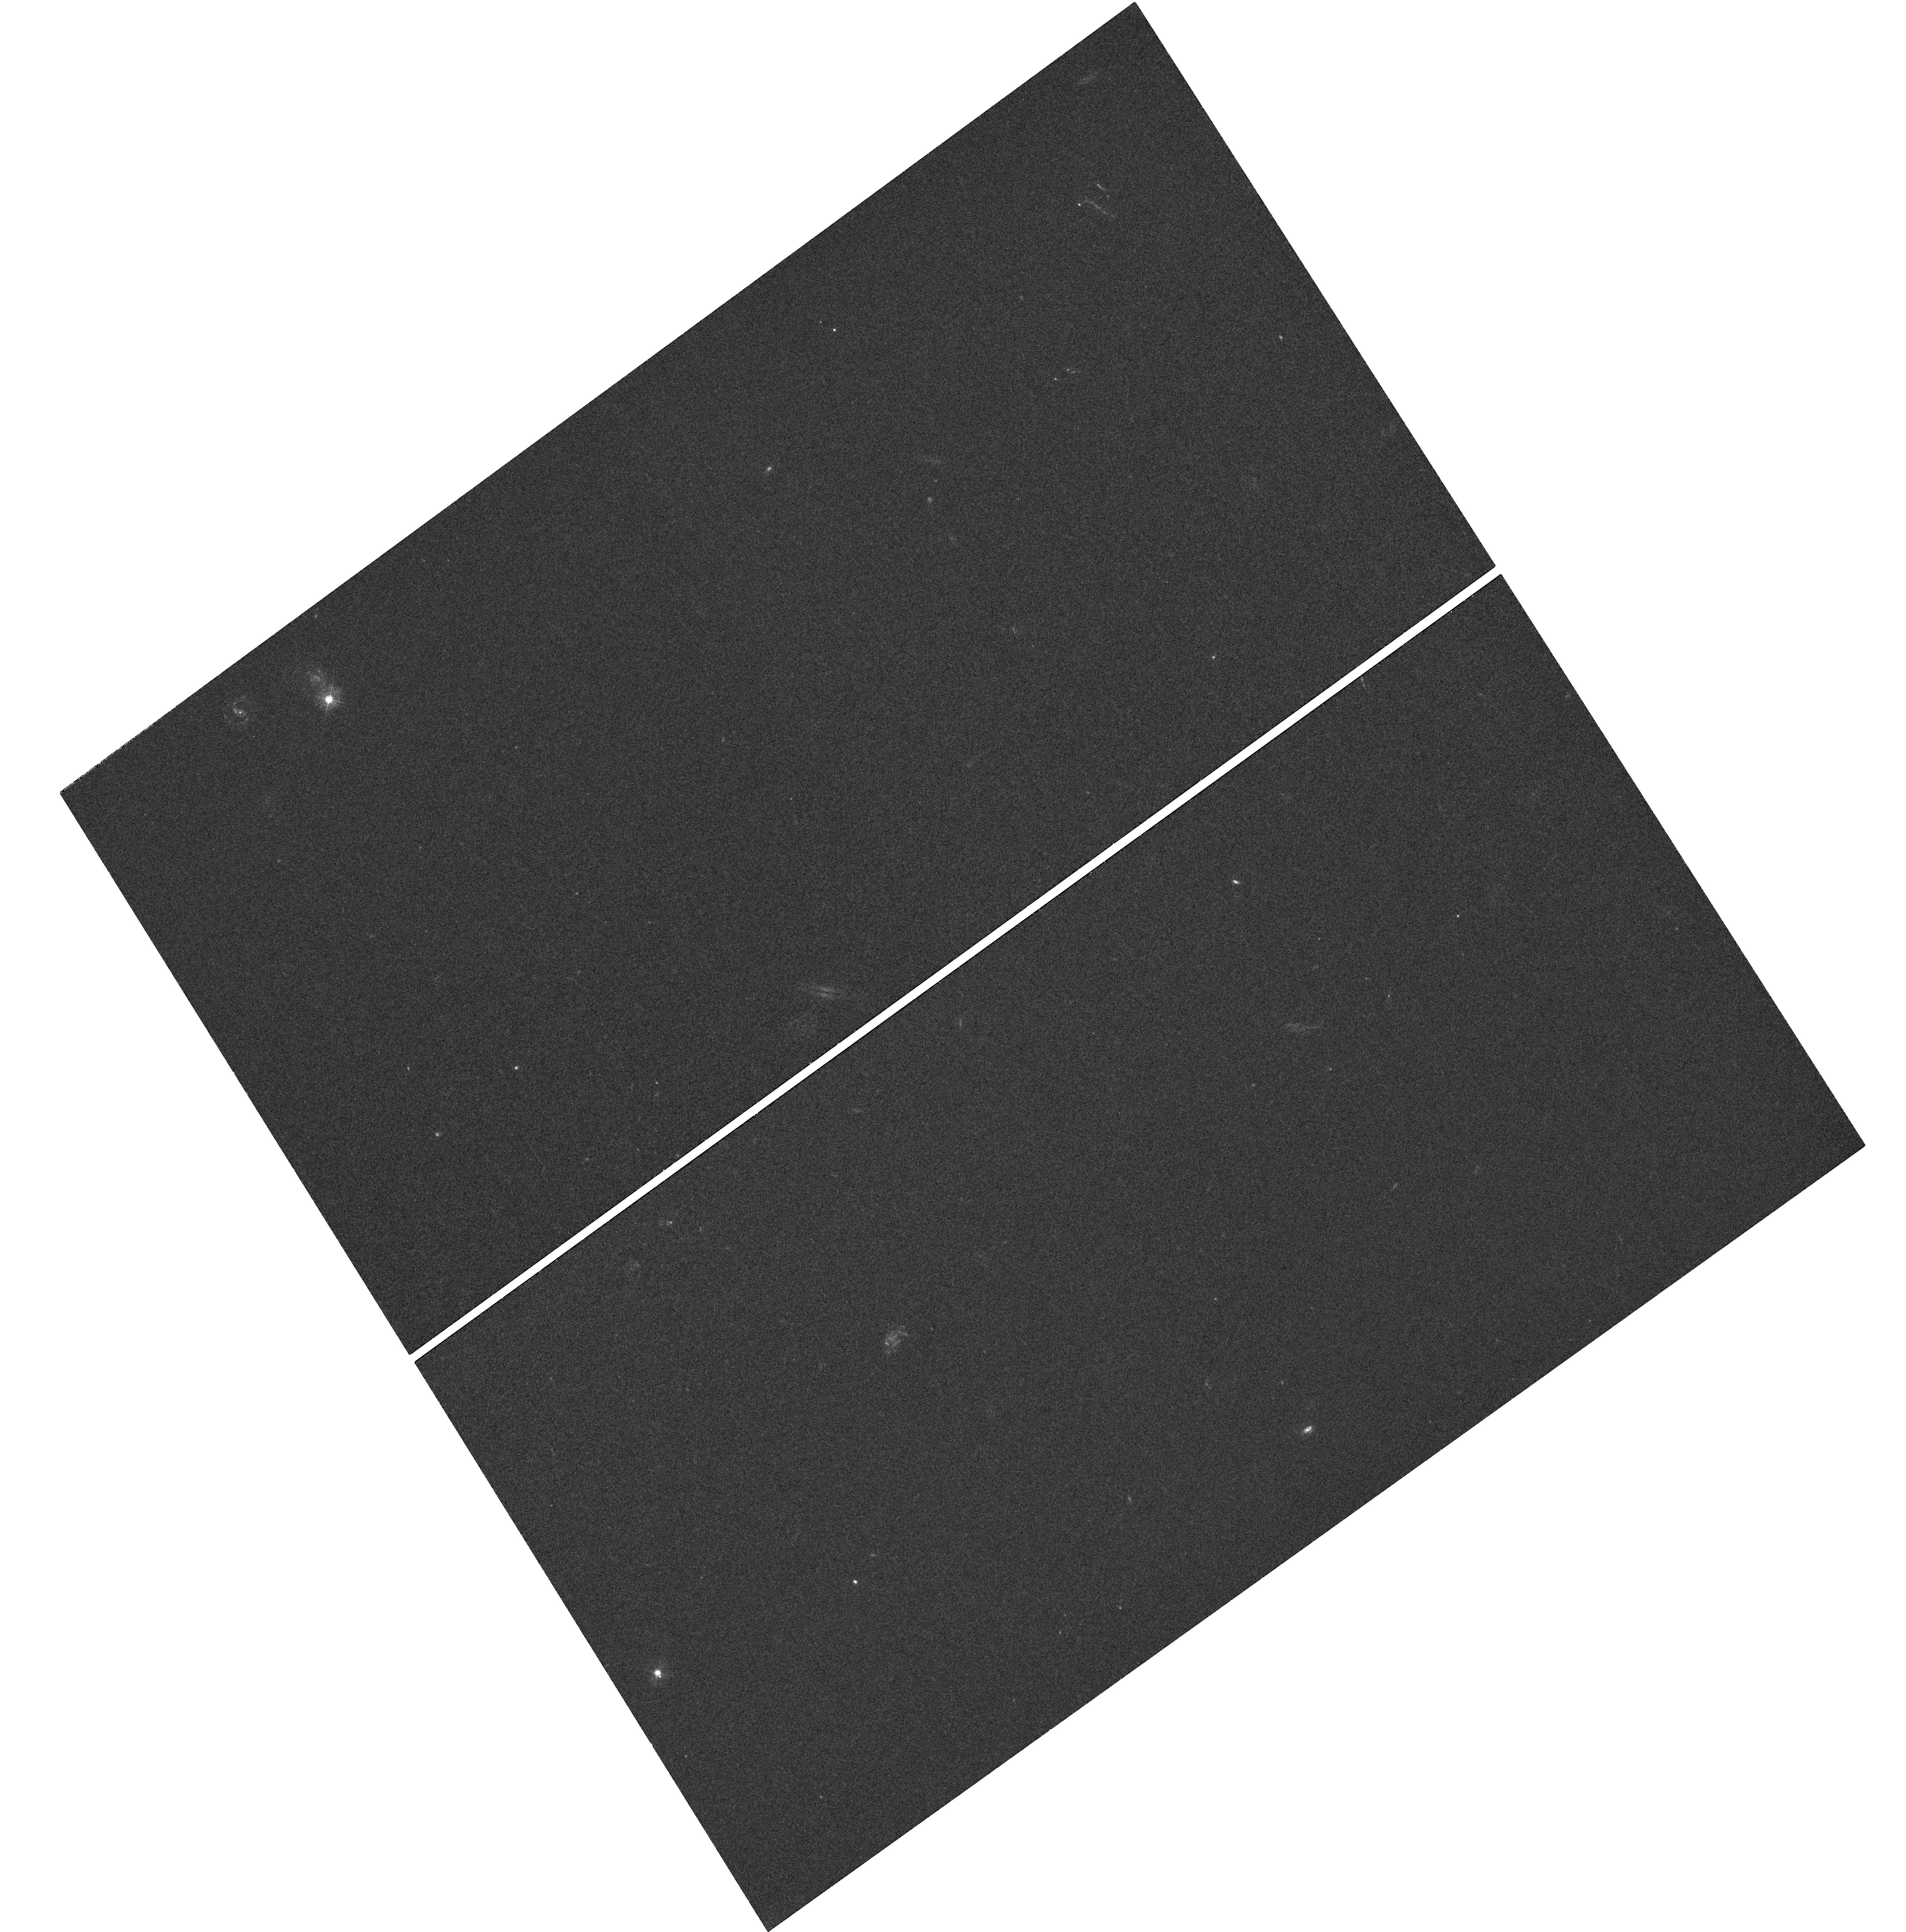
Target: J093051.93+602301
Instrument: WFC3/UVIS
Filter: F390M
Exposure: 1.6 h
Observation ID: hst_11595_15_wfc3_uvis_f390m_ib4x15

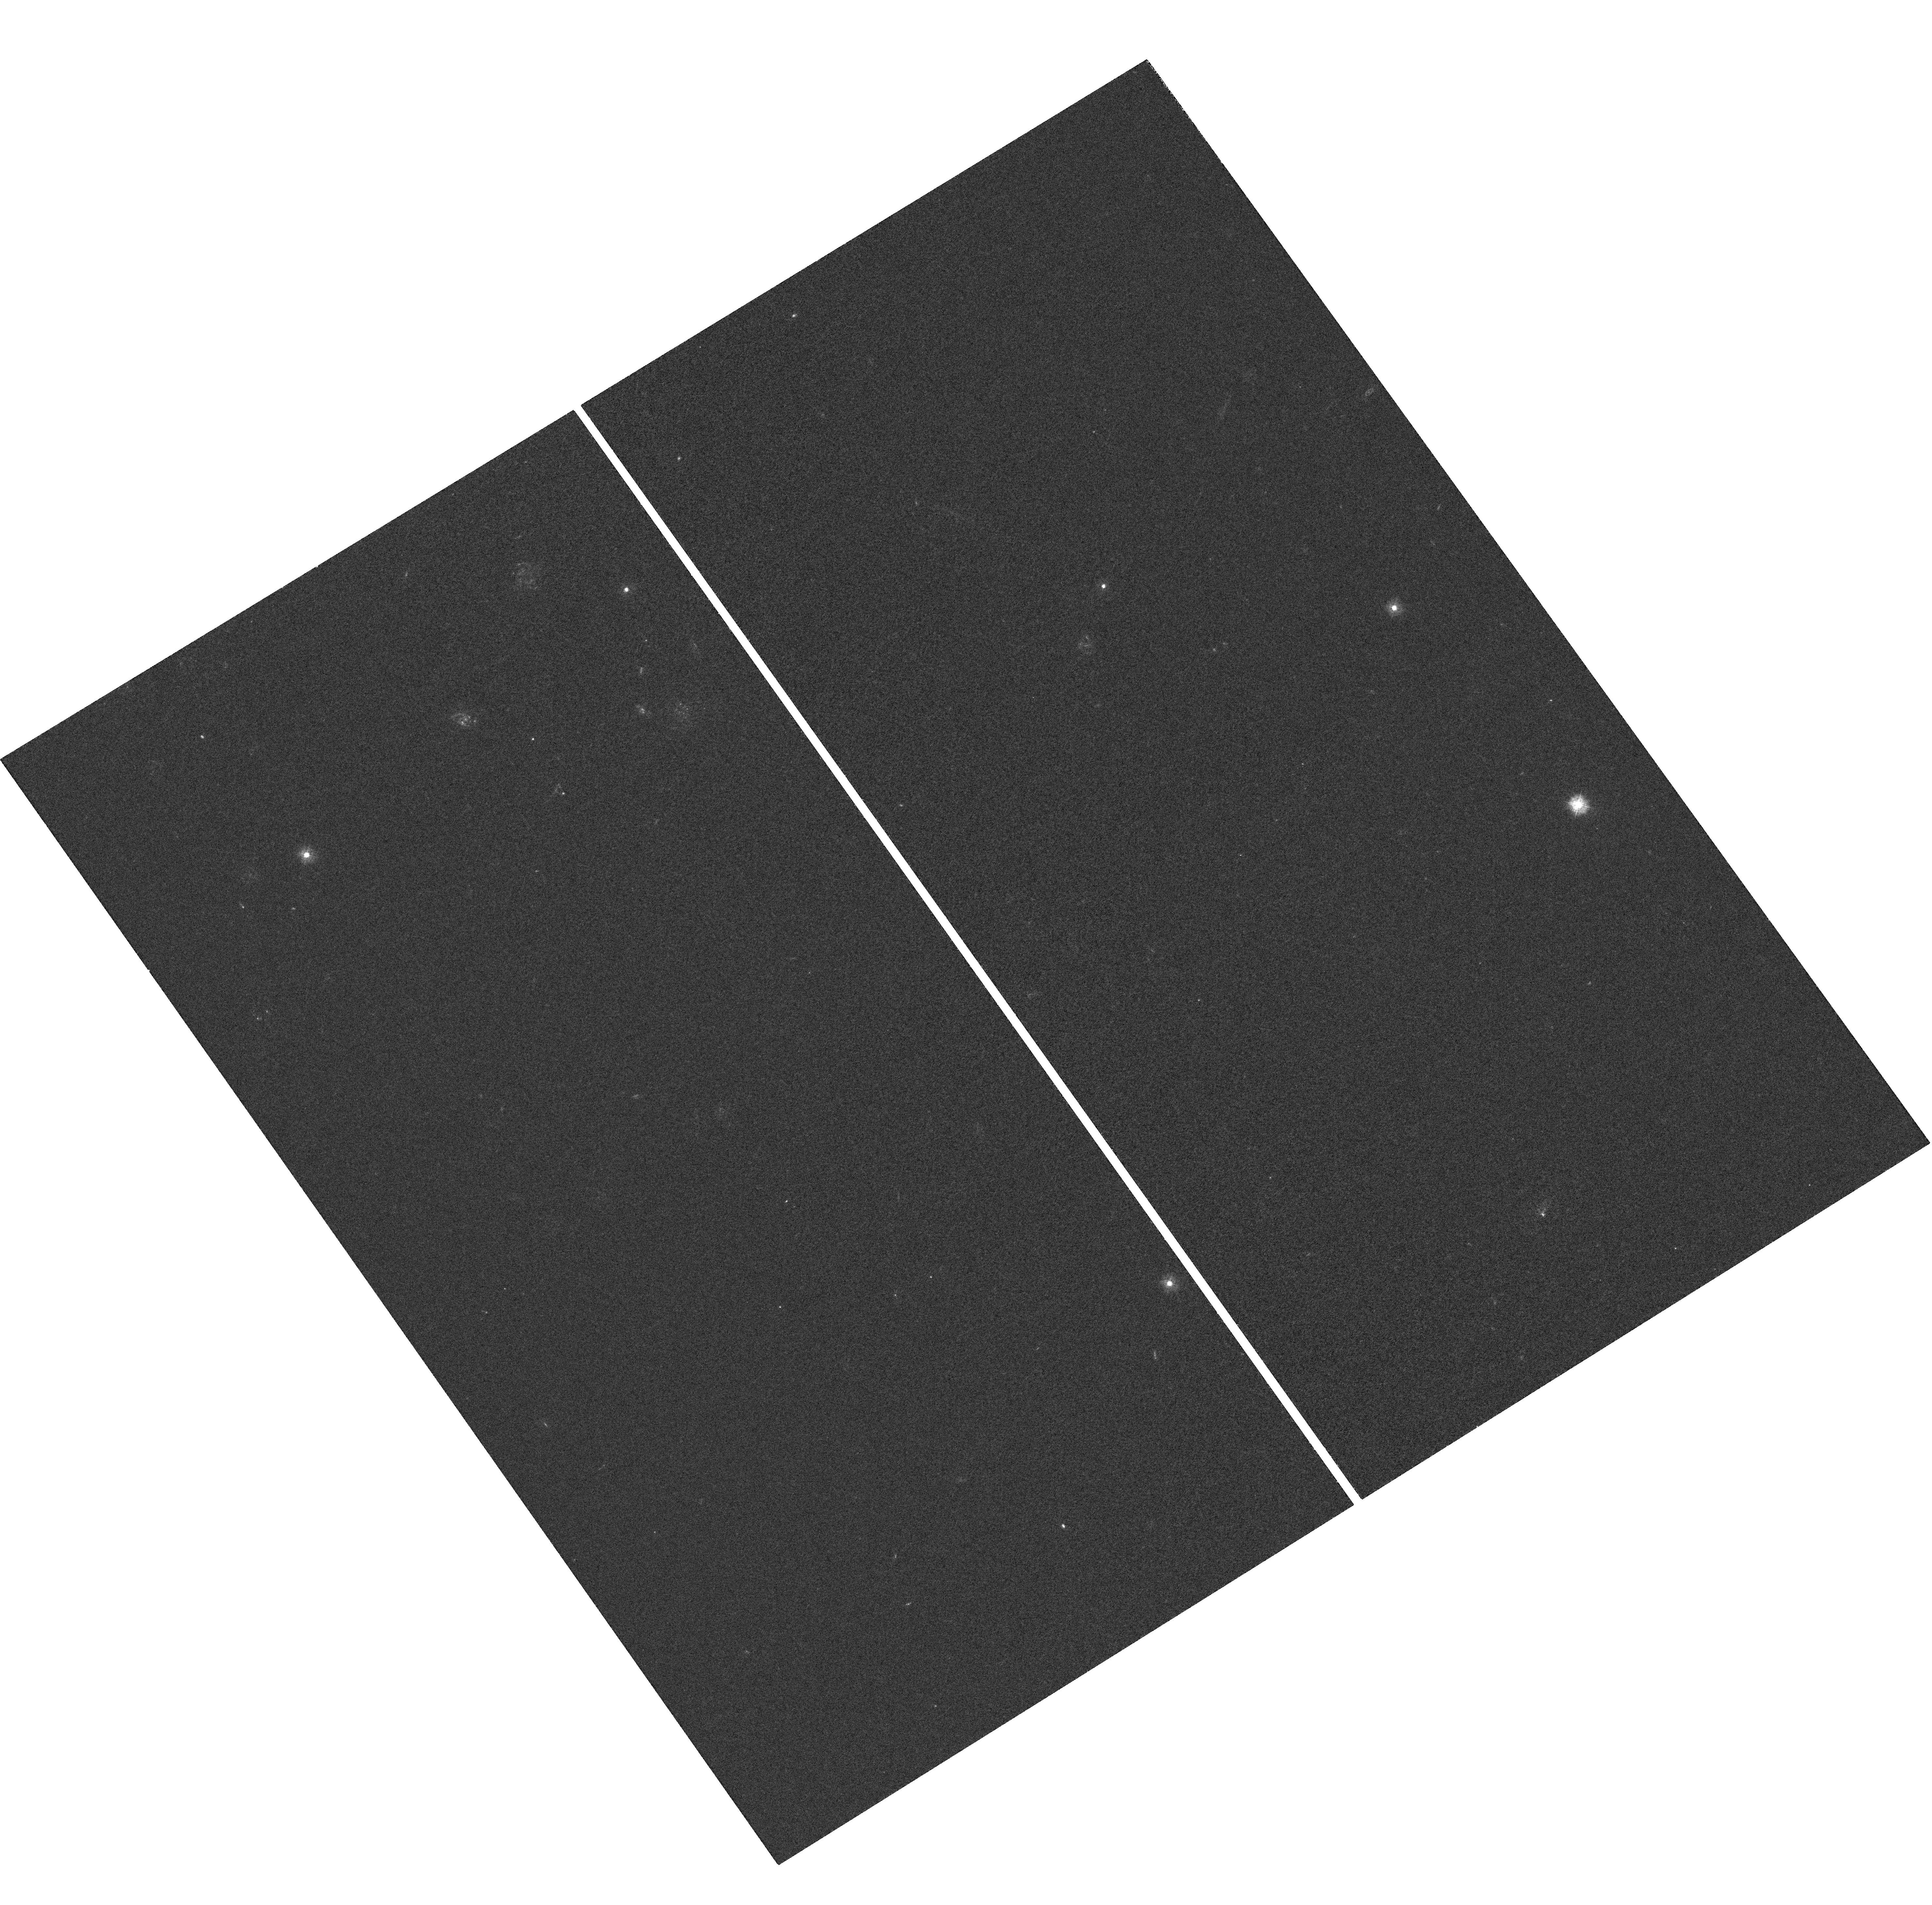
Target: CTQ247
Instrument: WFC3/UVIS
Filter: F275W
Exposure: 1.5 h
Observation ID: hst_11595_09_wfc3_uvis_f275w_ib4x09

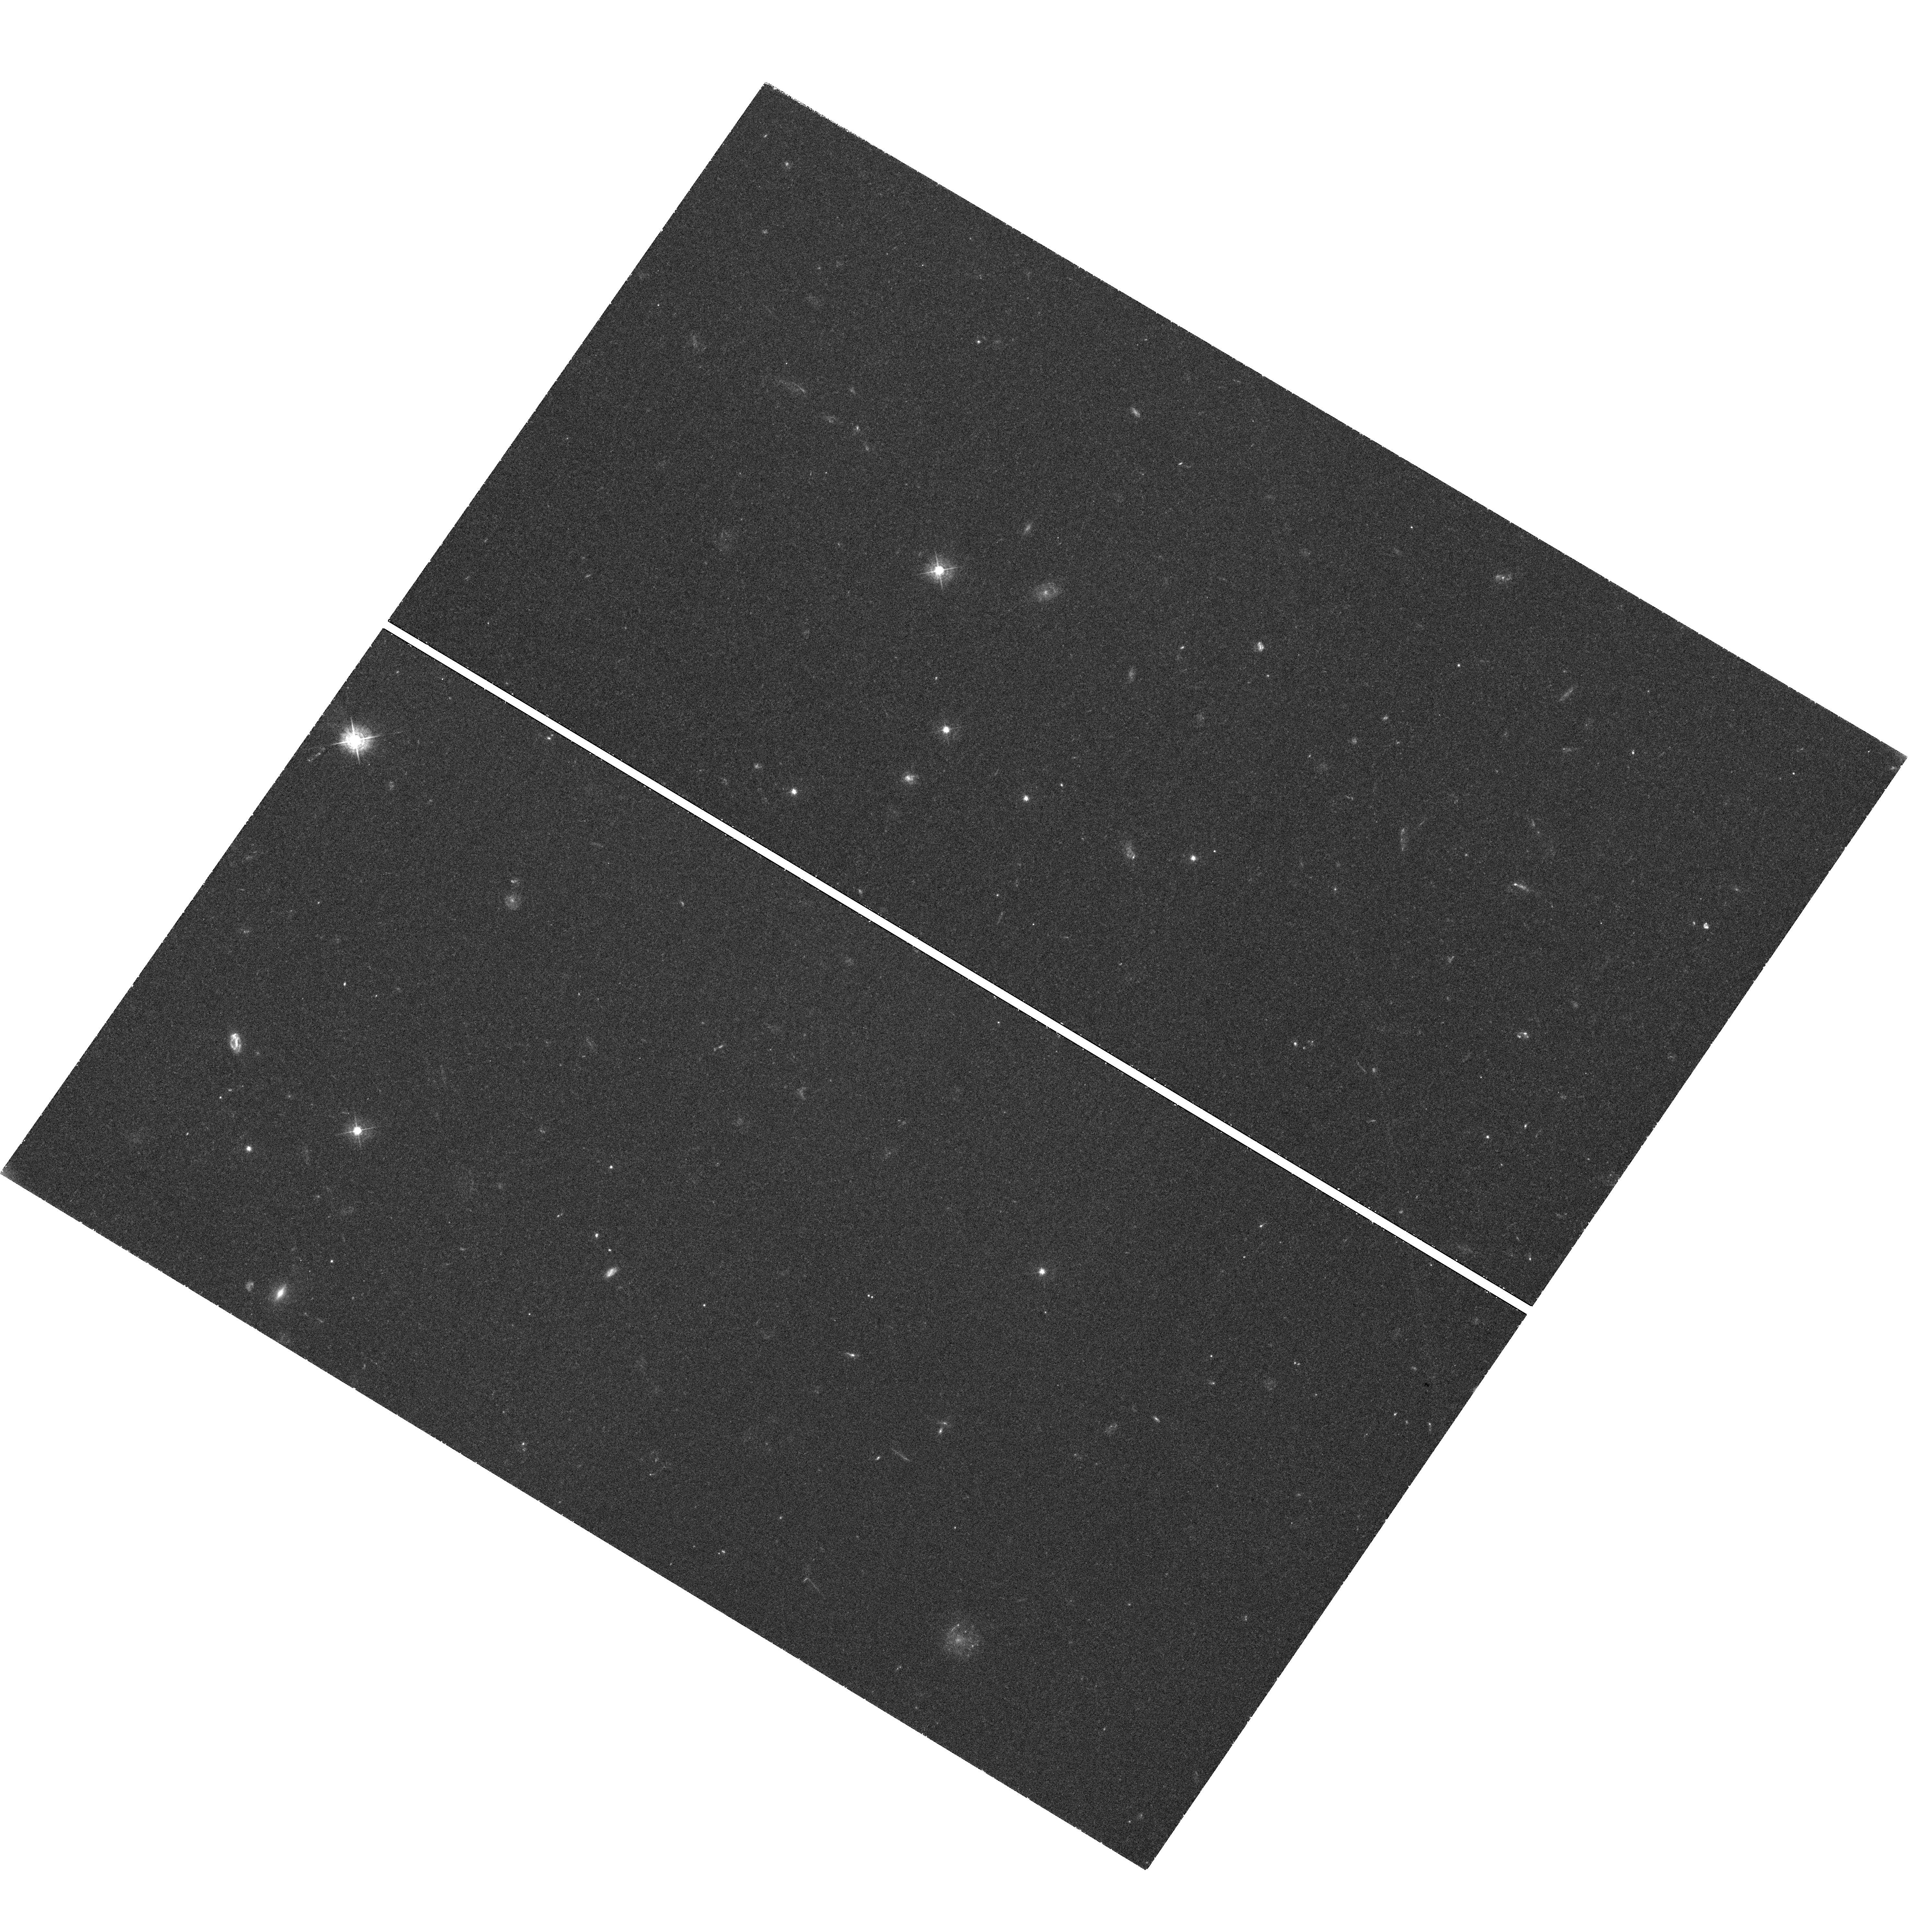
Target: J081813.05+263136
Instrument: WFC3/UVIS
Filter: F438W
Exposure: 1.6 h
Observation ID: hst_11595_14_wfc3_uvis_f438w_ib4x14

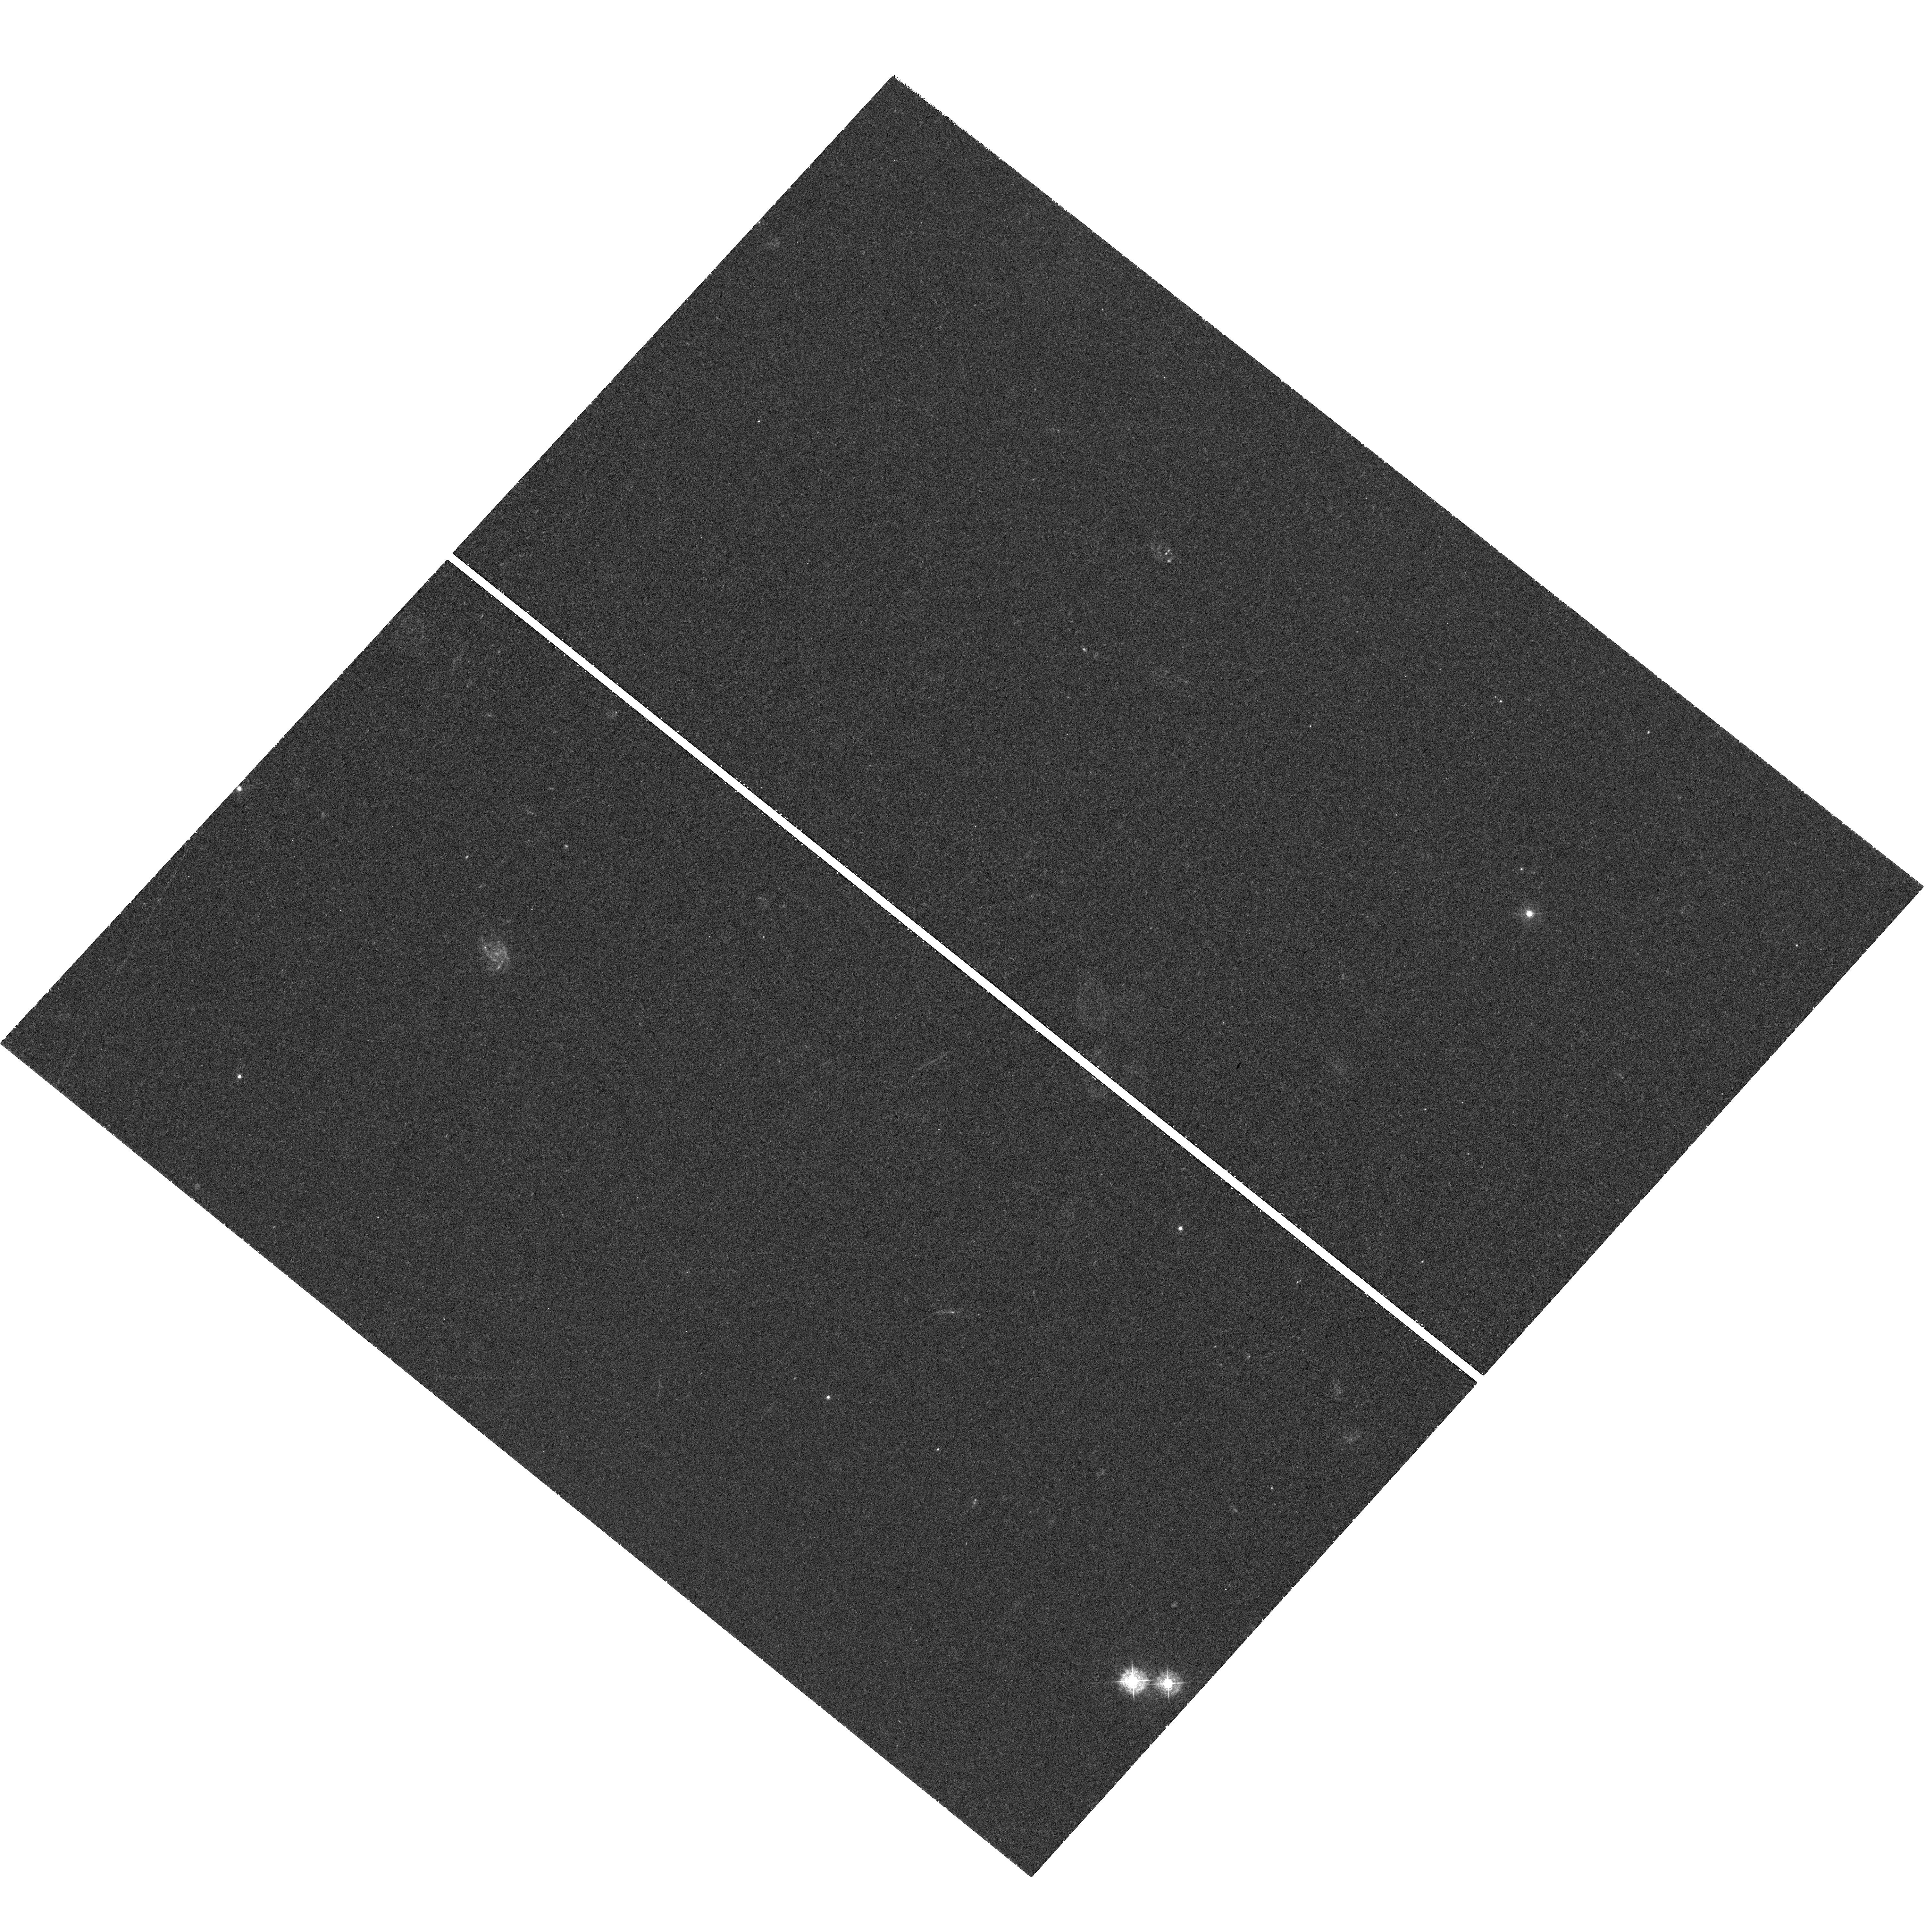
Target: J090810.35+023818
Instrument: WFC3/UVIS
Filter: F390M
Exposure: 1.6 h
Observation ID: hst_11595_13_wfc3_uvis_f390m_ib4x13

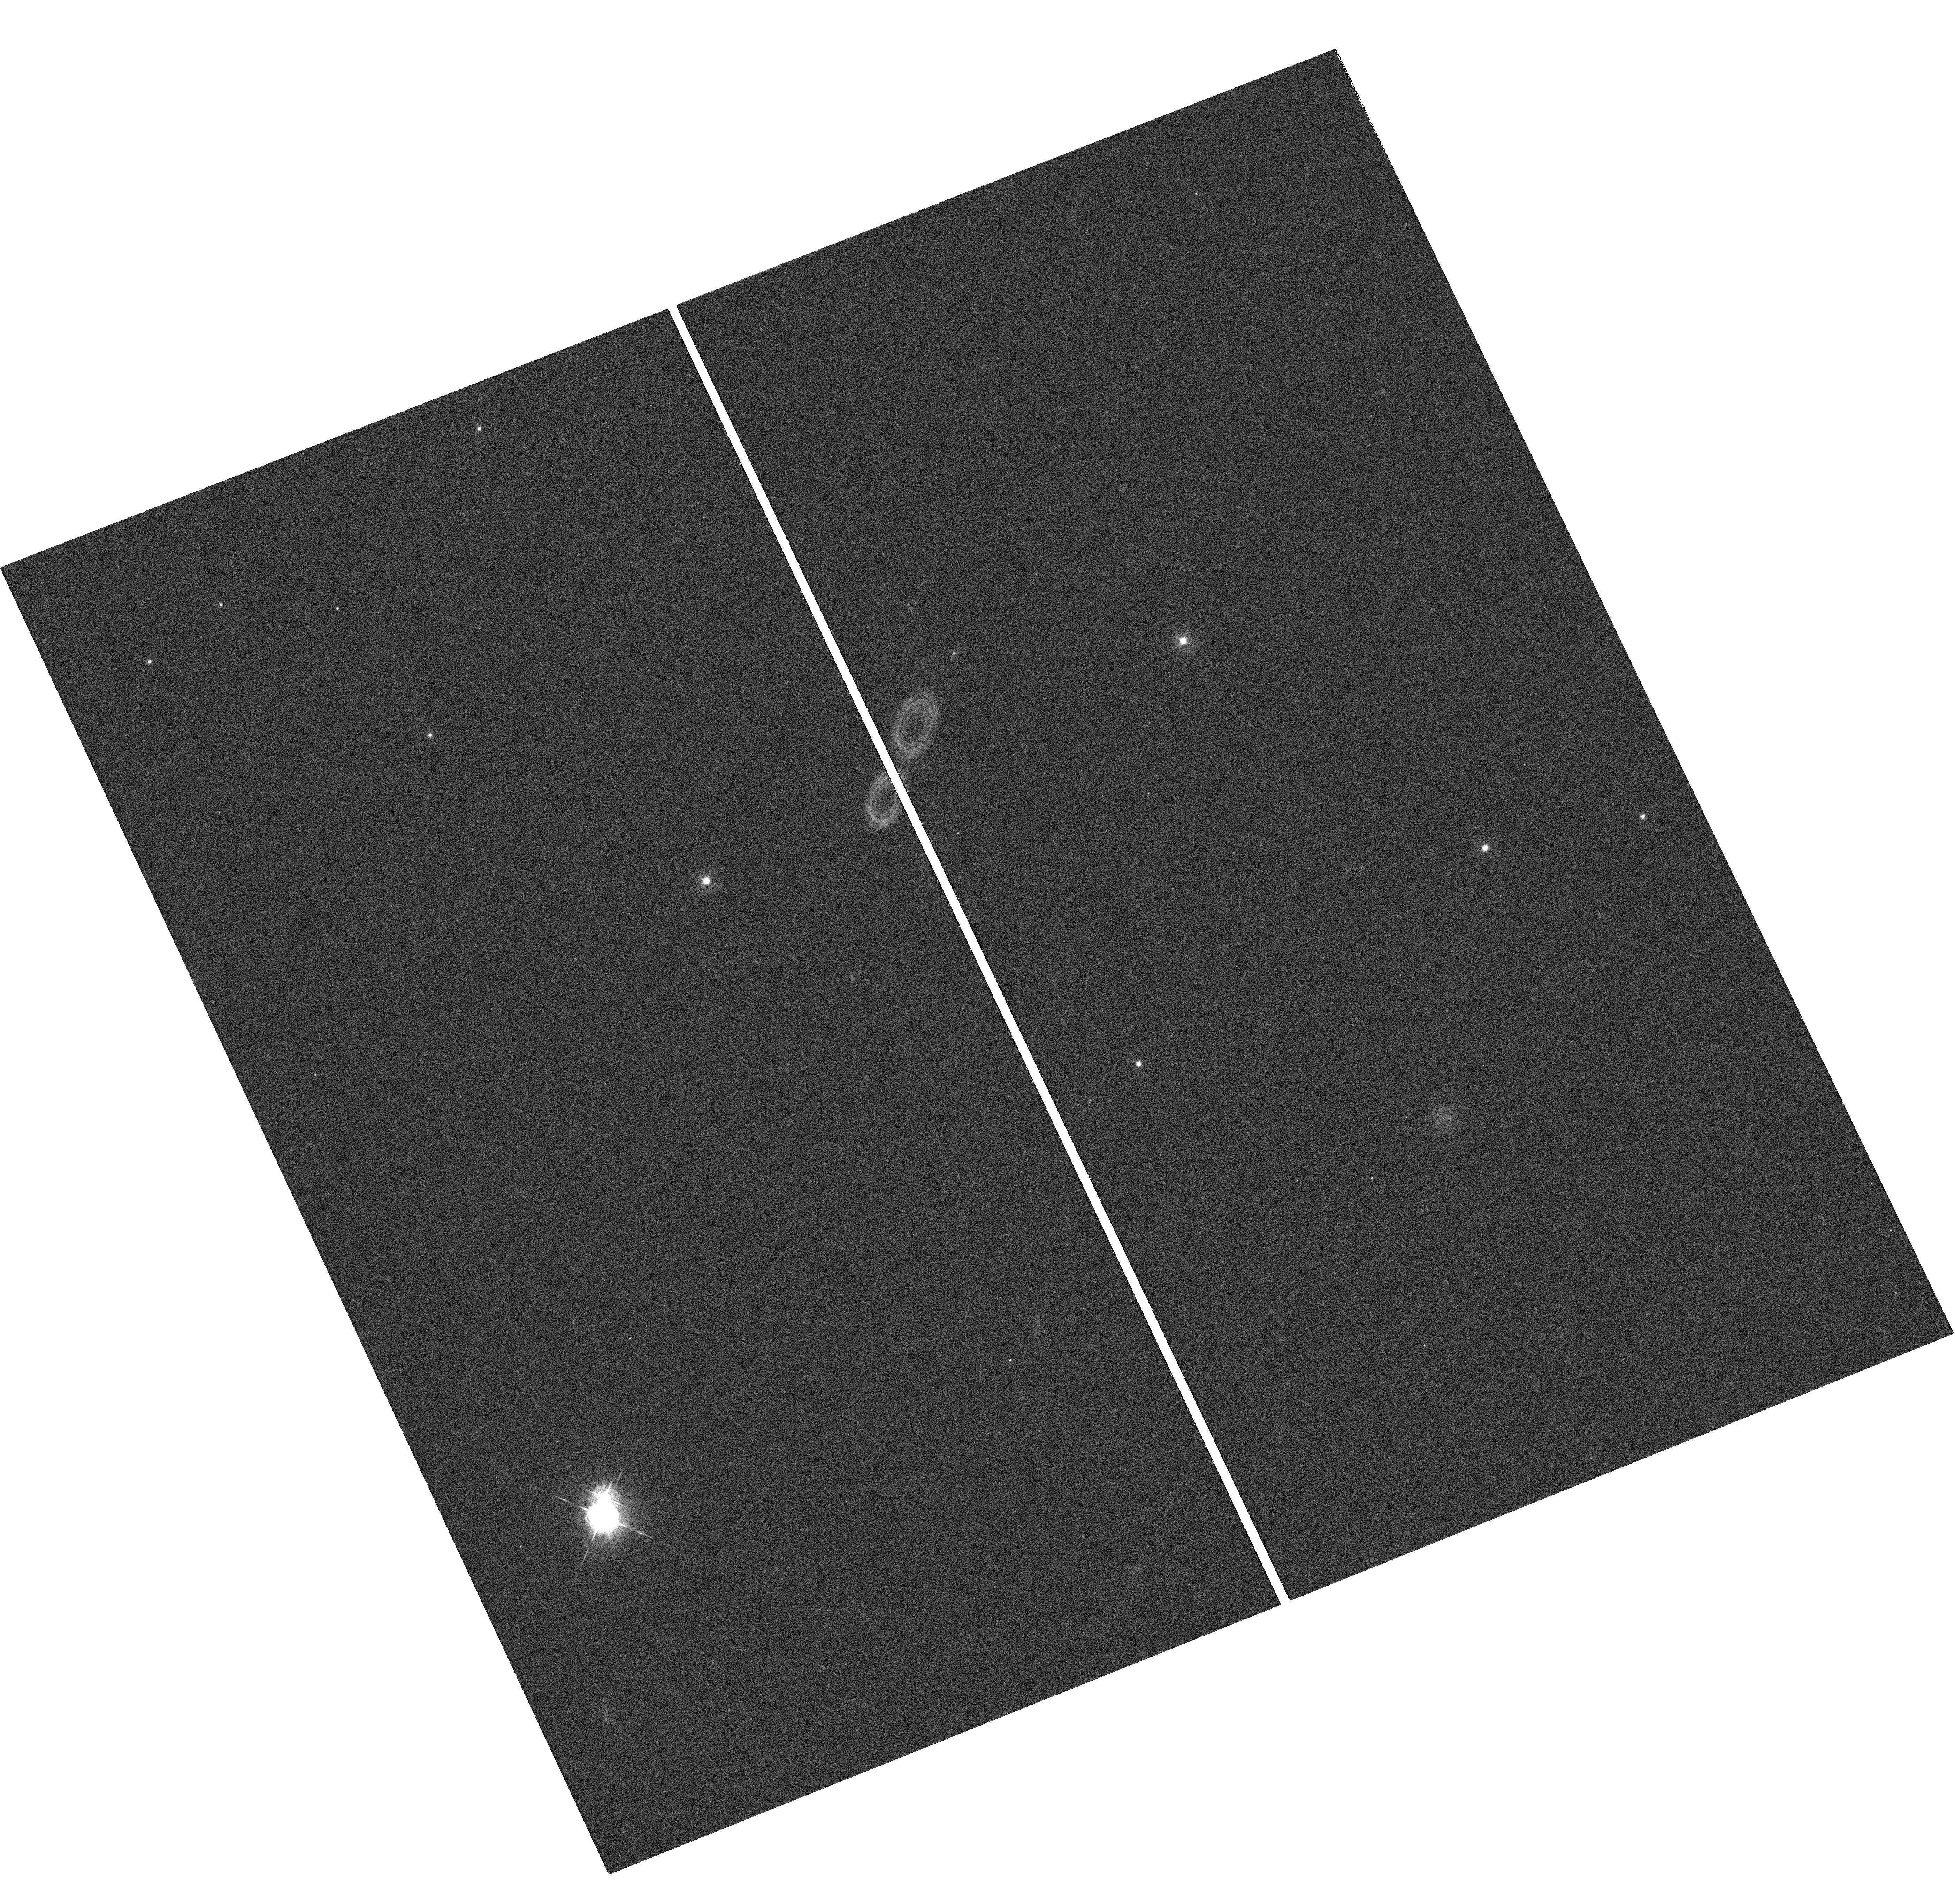
Target: J212357.56-005350
Instrument: WFC3/UVIS
Filter: F390M
Exposure: 1.4 h
Observation ID: hst_11595_21_wfc3_uvis_f390m_ib4x21

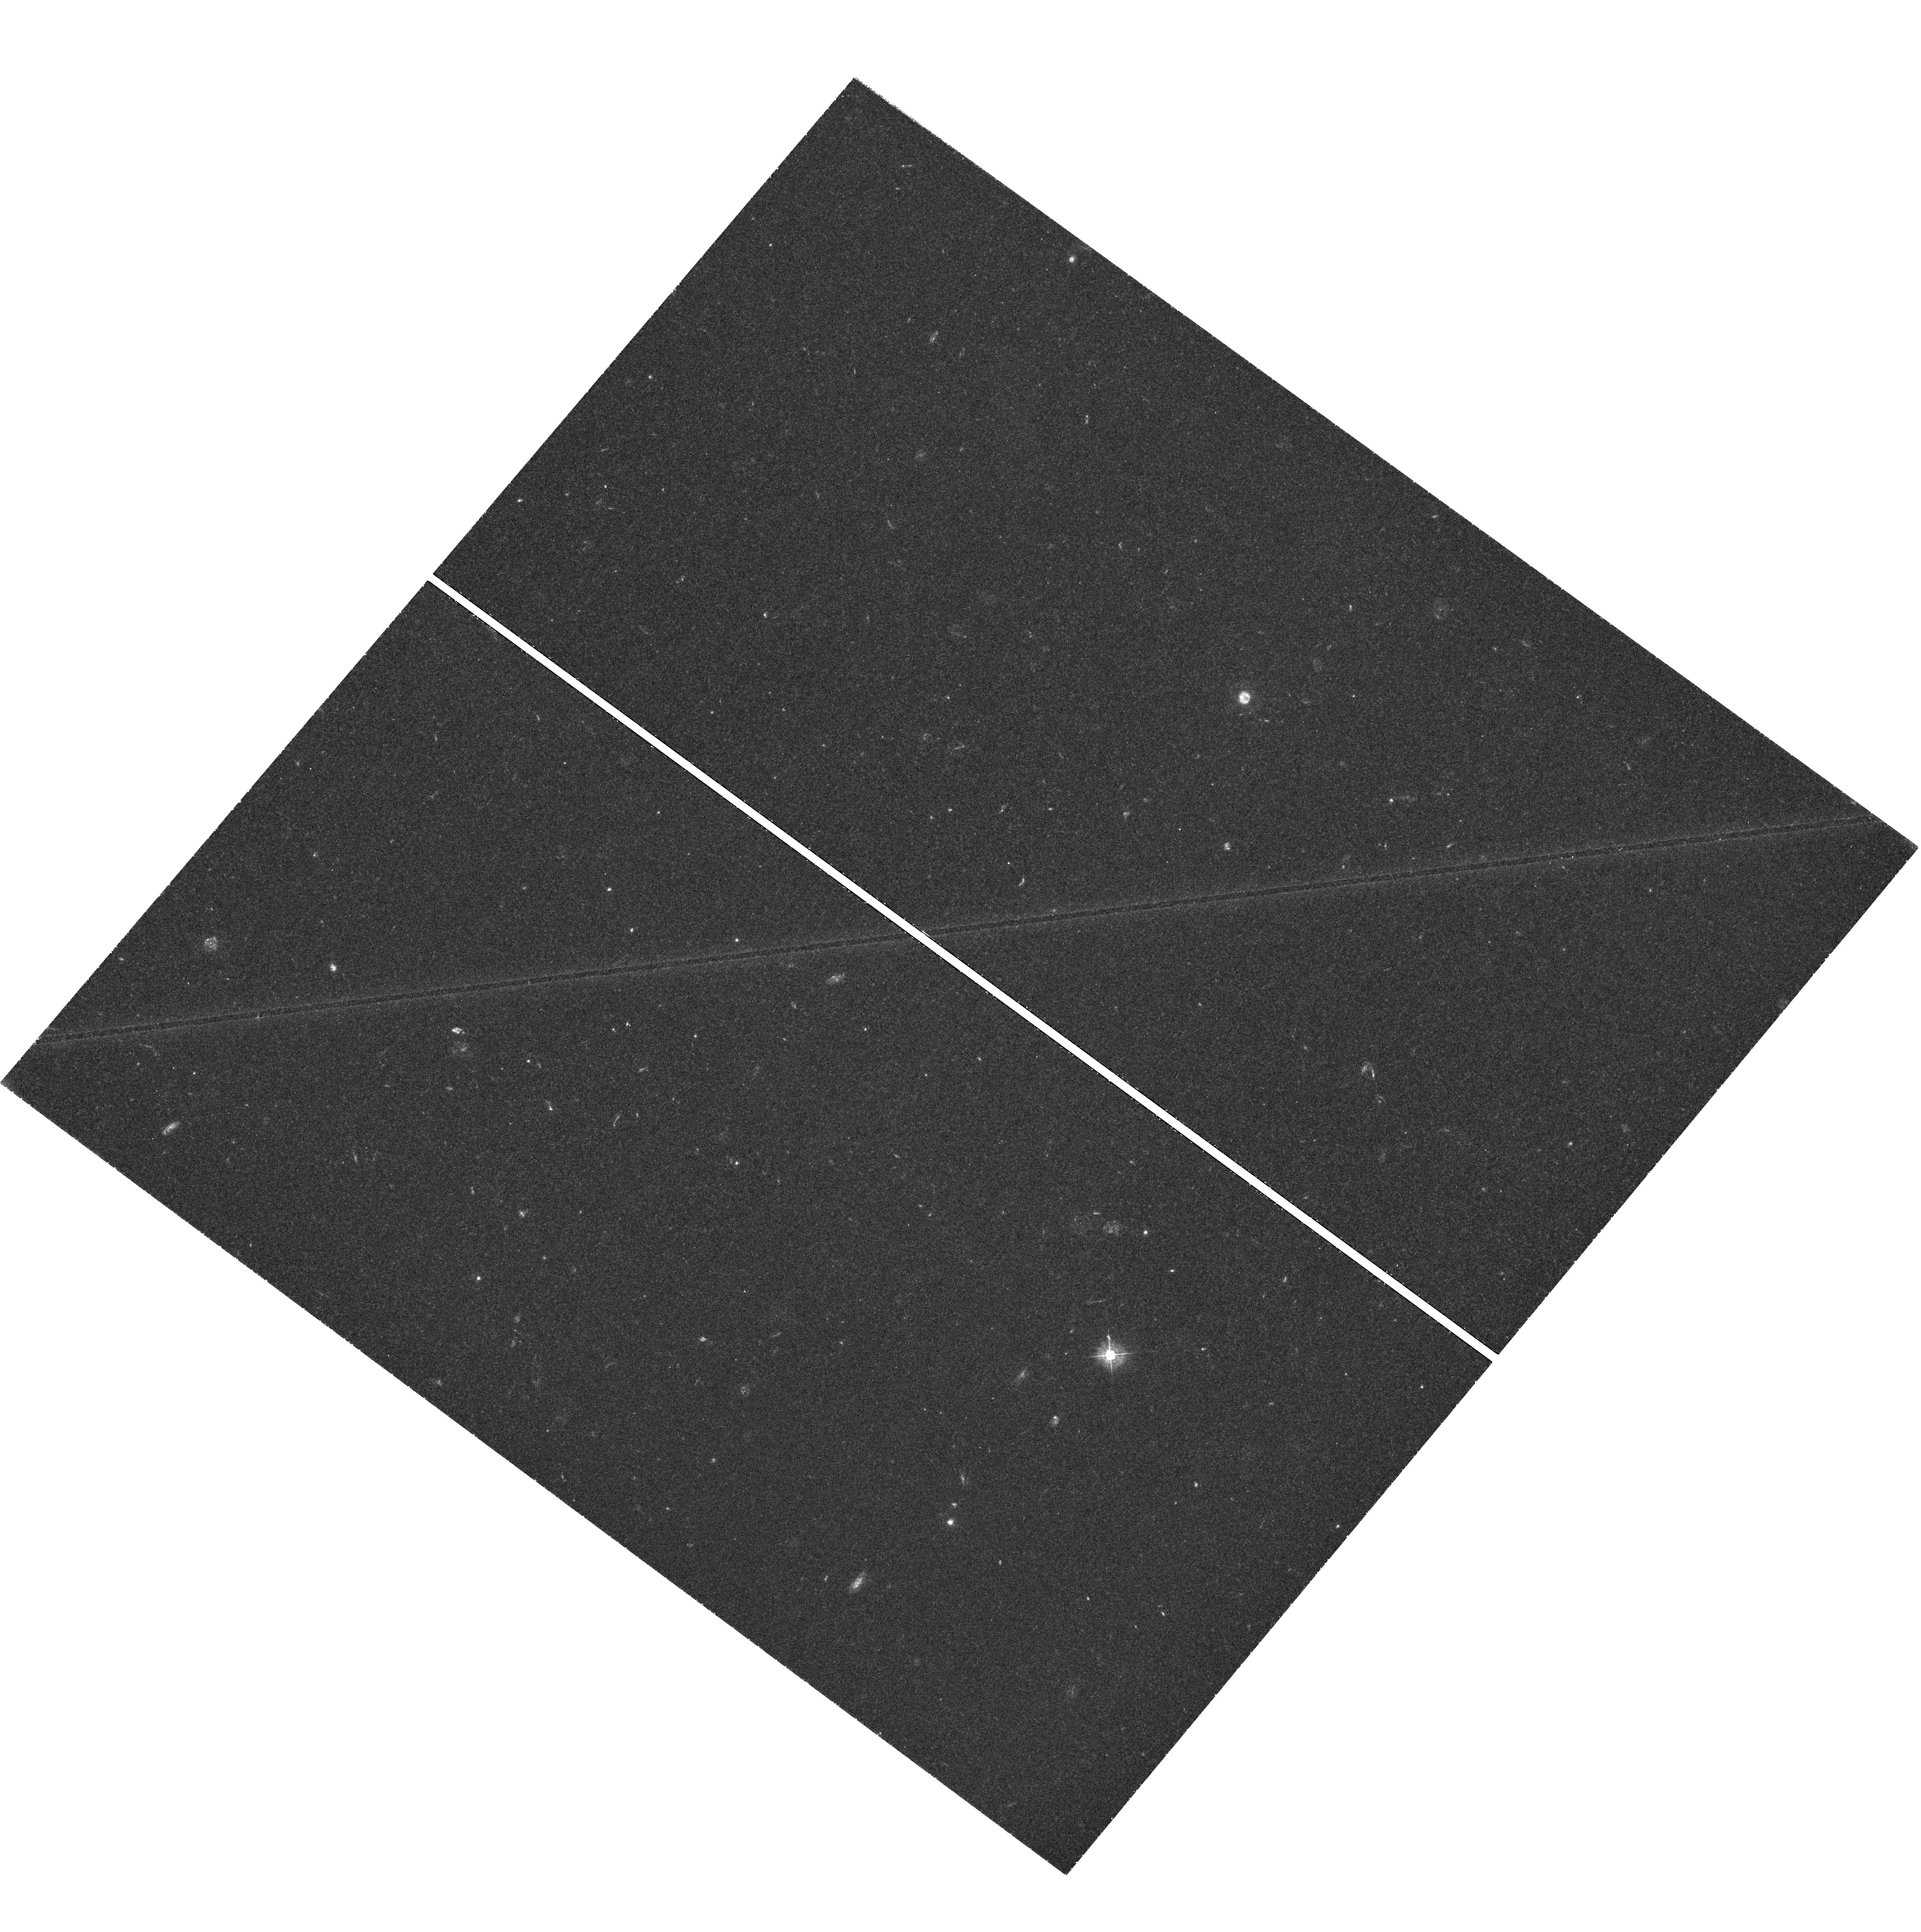
Target: PC0953+47
Instrument: WFC3/UVIS
Filter: F438W
Exposure: 1.7 h
Observation ID: hst_11595_18_wfc3_uvis_f438w_ib4x18

Turning out the Light: A WFC3 Program to Image z>2 Damped Lyman Alpha Systems (PI: OMeara, John M.)

We propose to directly image the star-forming regions of z>2 damped Lya systems (DLAs) using the WFC3/UVIS camera on the Hubble Space Telescope. In contrast to all previous attempts to detect the galaxies giving rise to high redshift DLAs, we will use a novel technique that completely removes the glare of the background quasar. Specifically, we will target quasar sightlines with multiple DLAs and use the higher redshift DLA as a ``blocking filter'' (via Lyman limit absorption) to eliminate all FUV emission from the quasar. This will allow us to carry out a deep search for FUV emission from the lower redshift DLA, shortward of the Lyman limit of the higher redshift absorber. The unique filter set and high spatial resolution afforded by WFC3/UVIS will then enable us to directly image the lower redshift DLA and thus estimate its size, star-formation rate and impact parameter from the QSO sightline. We propose to observe a sample of 20 sightlines, selected primarily from the SDSS database, requiring a total of 40 HST orbits. The observations will allow us to determine the first FUV luminosity function of high redshift DLA galaxies and to correlate the DLA galaxy properties with the ISM characteristics inferred from standard absorption-line analysis to significantly improve our understanding of the general DLA population.